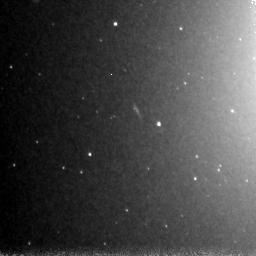
Target: NGC4365-POS3
Instrument: NICMOS/NIC3
Filter: F160W
Exposure: 1.5 h
Observation ID: n8o903010

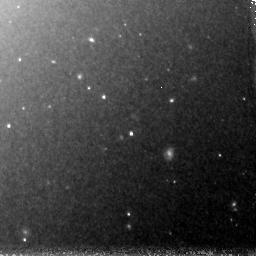
Target: NGC4365-POS2
Instrument: NICMOS/NIC3
Filter: F160W
Exposure: 1.5 h
Observation ID: n8o902010

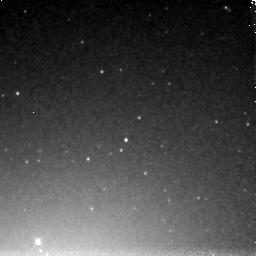
Target: NGC4365-POS1
Instrument: NICMOS/NIC3
Filter: F160W
Exposure: 1.5 h
Observation ID: n8o901010

The Age and Mass Function of the Intermediate Age Globular Cluster System of NGC 4365 (PI: Zepf, Stephen E.)

We propose to obtain deep H-band photometry of the globular cluster system of the elliptical galaxy NGC 4365, which has previously been shown from shallow data to have a significant population of intermediate-age globular clusters. These data will allow us to constrain the luminosity and mass function of the intermediate-aged globular cluster system. This is a critical step in understanding the relationship between the young dense star cluster systems observed in galaxy mergers and starbursts, which have a power-law mass functions, and well known old, globular cluster systems, which have a lognormal mass functions. Specifically, the large intermediate-age cluster population in NGC 4365 provides the best case to test whether the power-law mass function of young systems evolves into a lognormal with the properties of old globular cluster systems. Dynamical models have long suggested such an evolution of a power-law mass function to a roughly log-normal one but there is no clear observational evidence yet in elliptical galaxies for steps along this process. Our proposed study of the intermediate-age cluster system of NGC 4365 will provide us with the fundamental information needed to conclusively establish the relationship between young and old globular cluster systems.